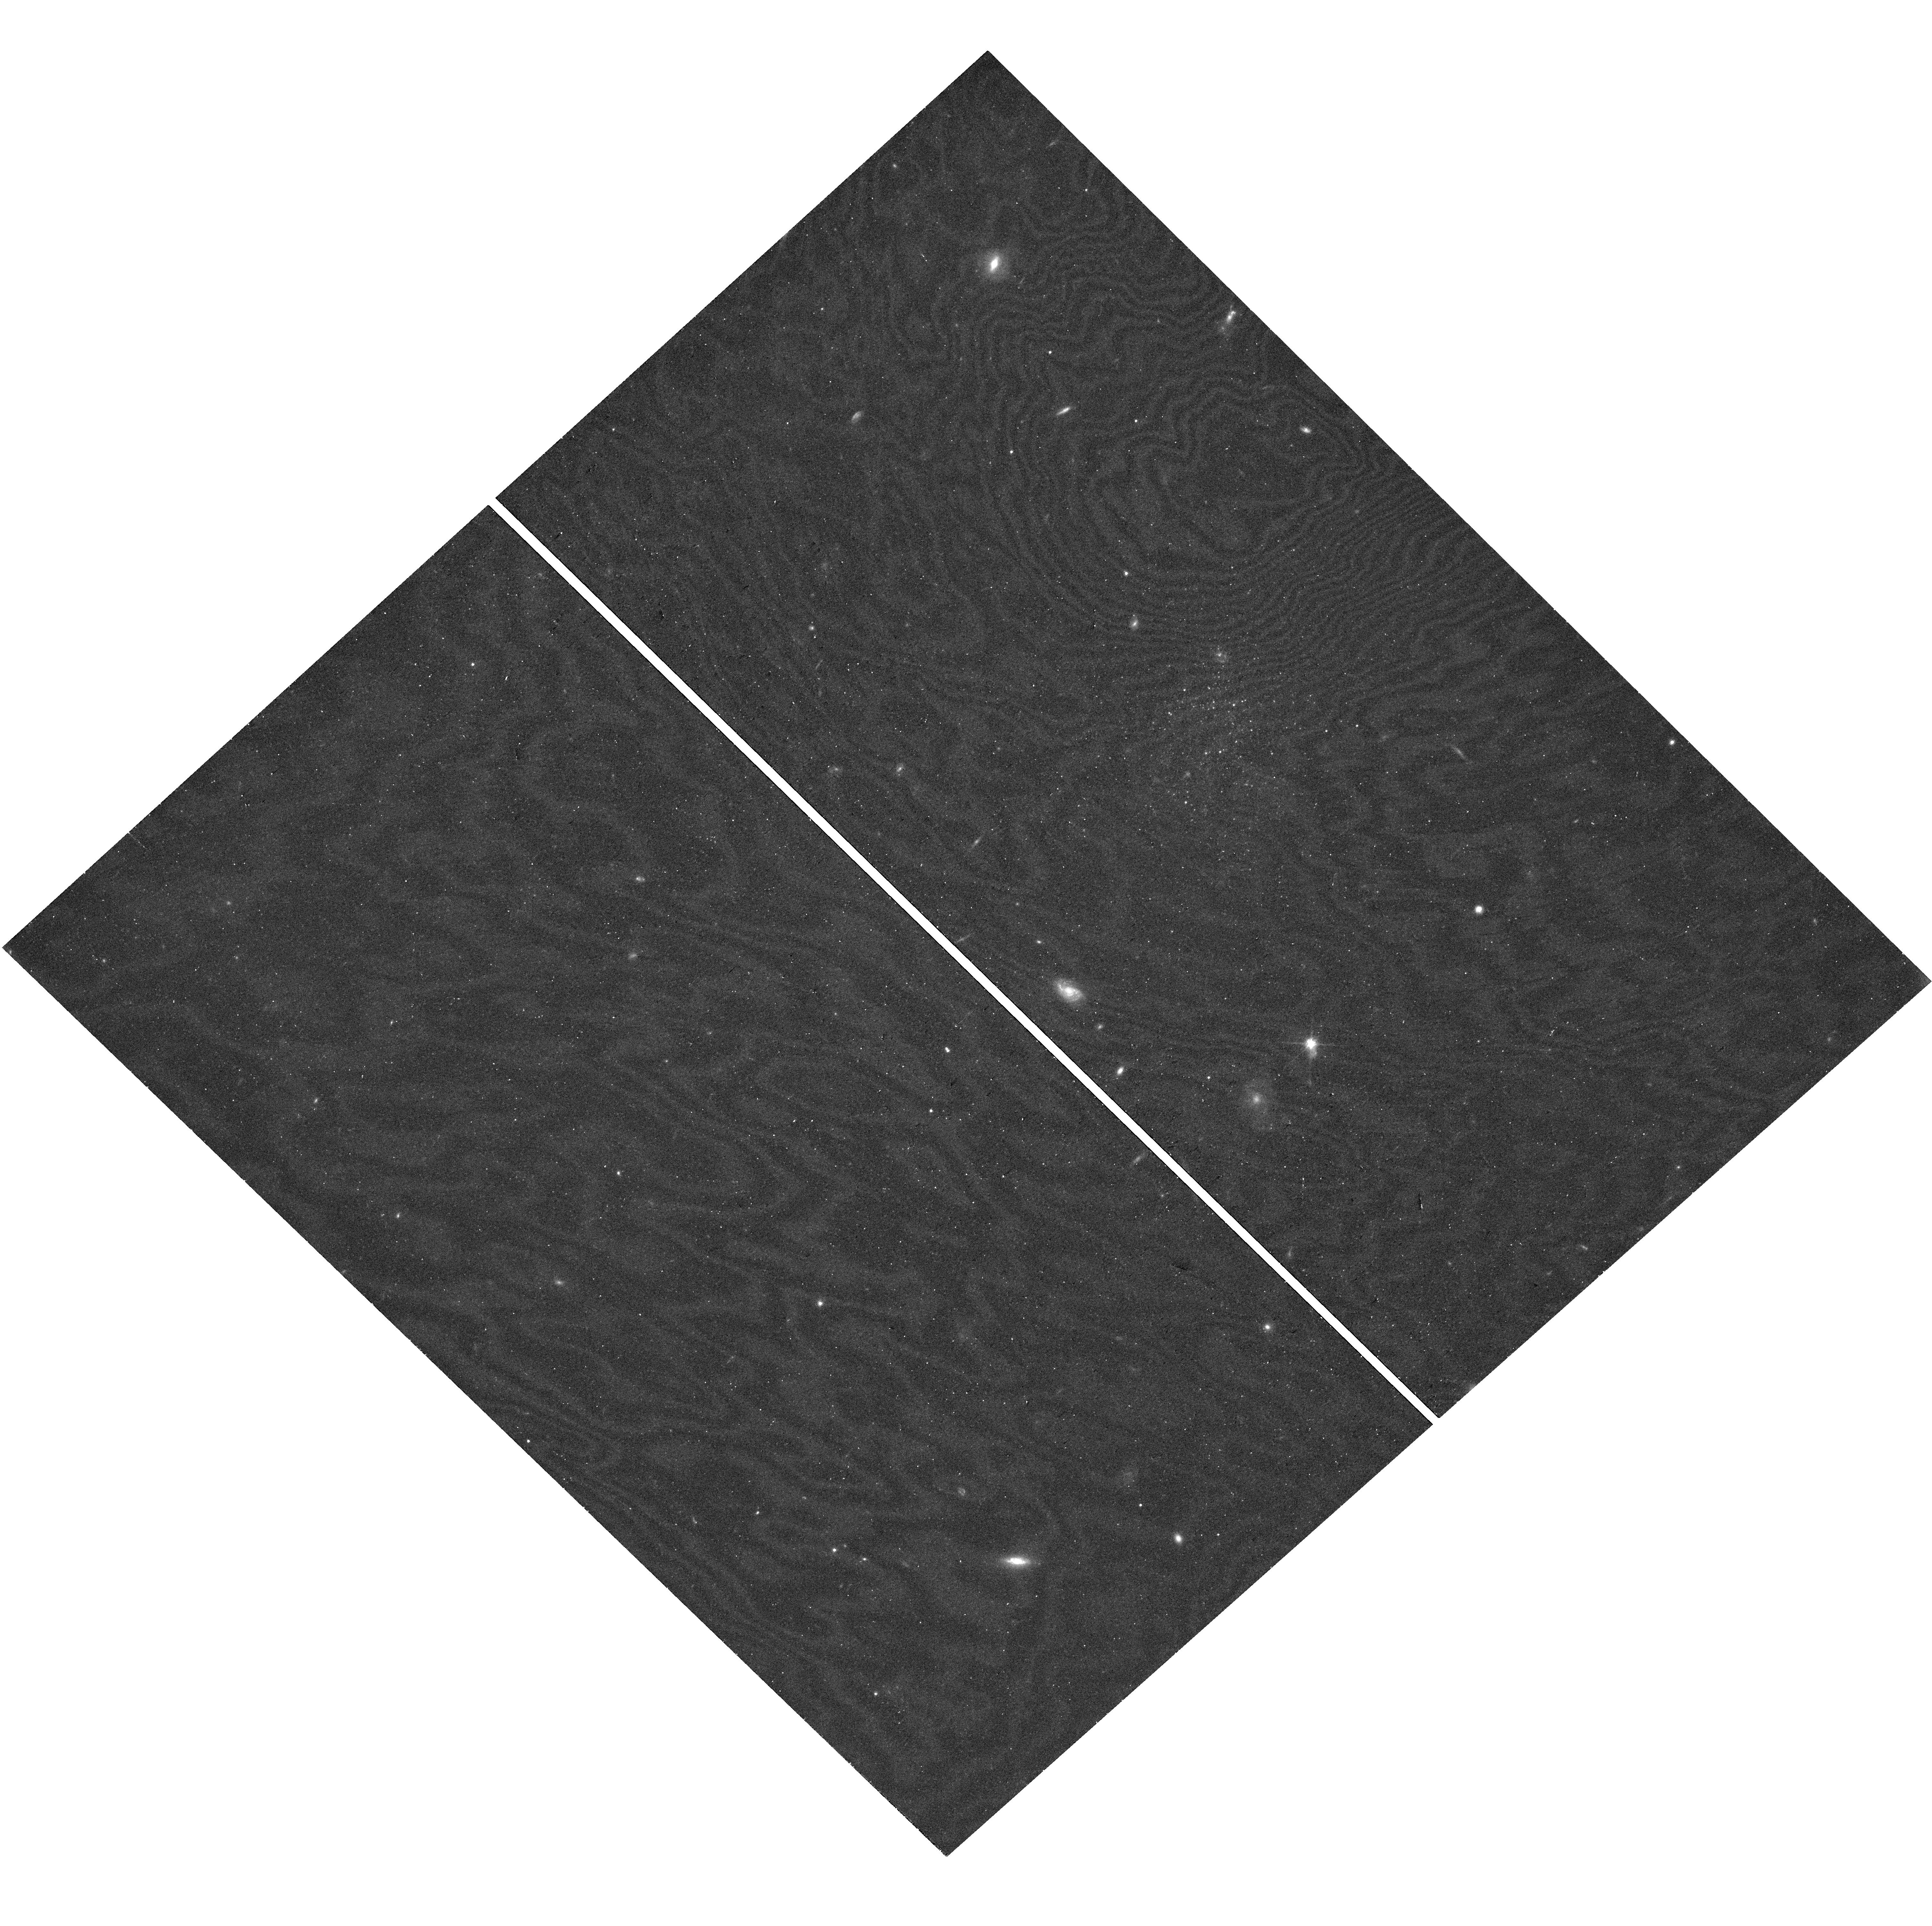
Target: SMDG1333
Instrument: WFC3/UVIS
Filter: F814W
Exposure: 19 min
Observation ID: hst_17891_02_wfc3_uvis_f814w_ifj802

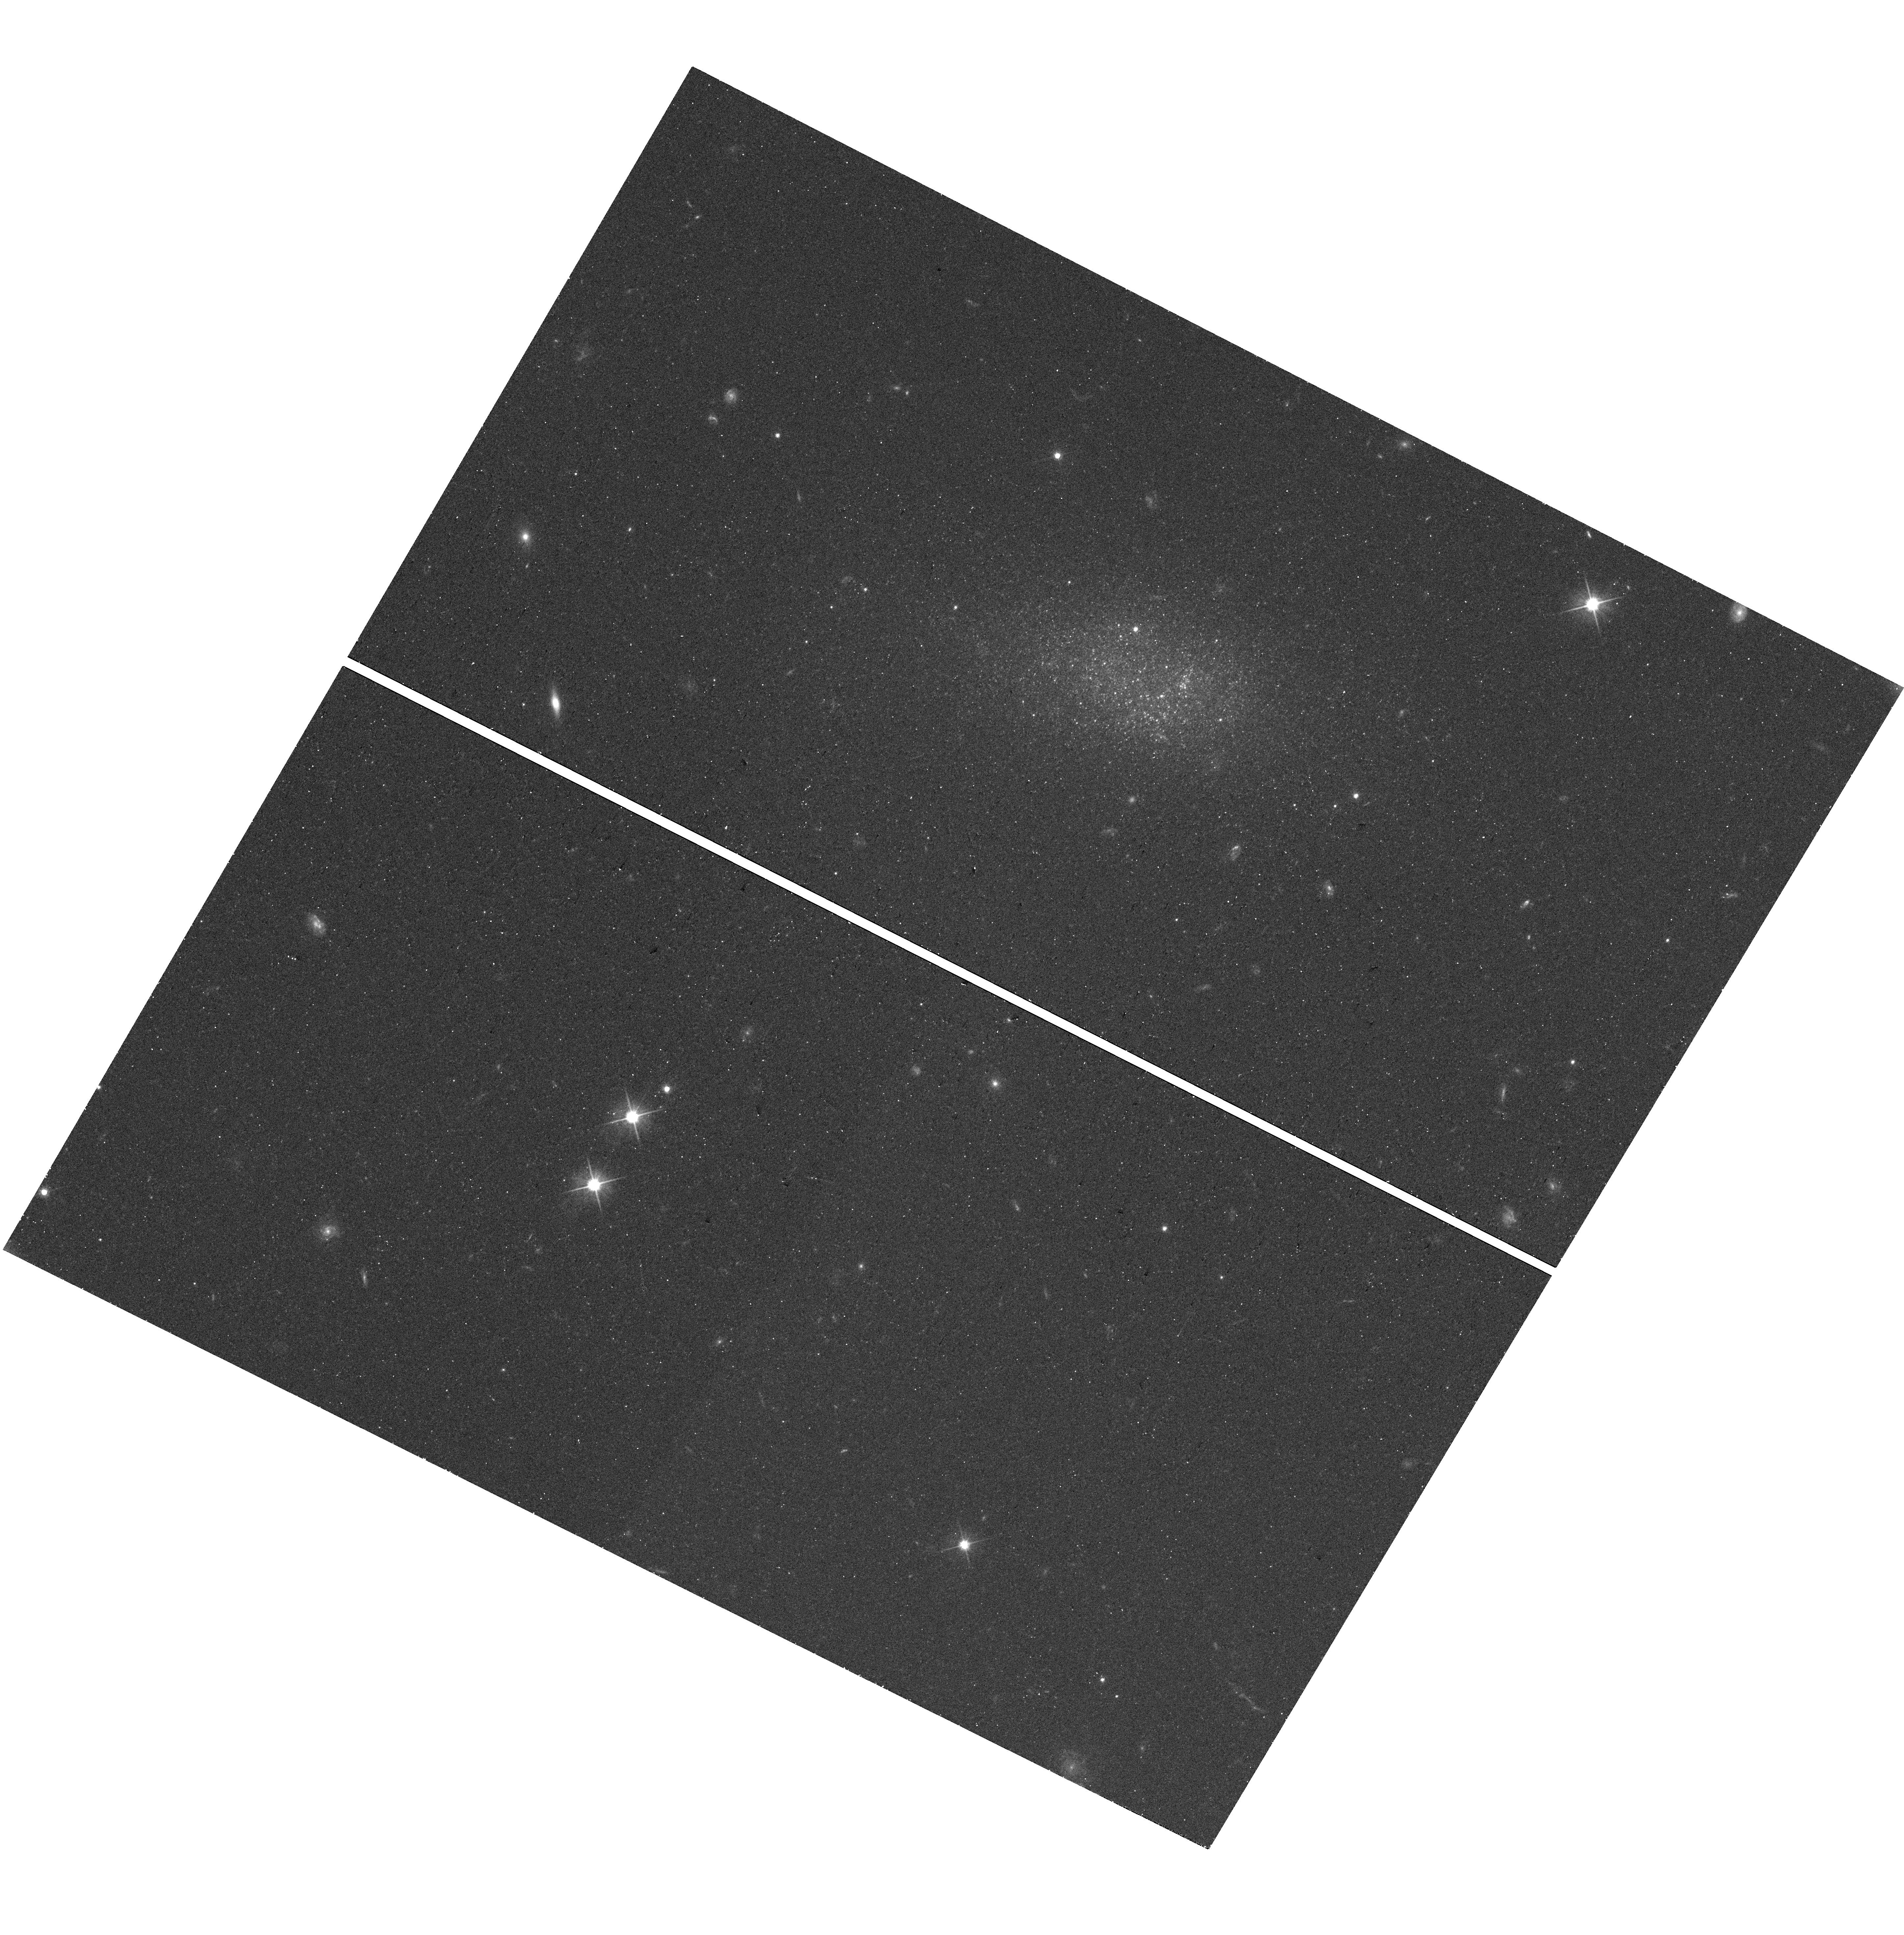
Target: SMDG1309
Instrument: WFC3/UVIS
Filter: F606W
Exposure: 19 min
Observation ID: hst_17891_01_wfc3_uvis_f606w_ifj801

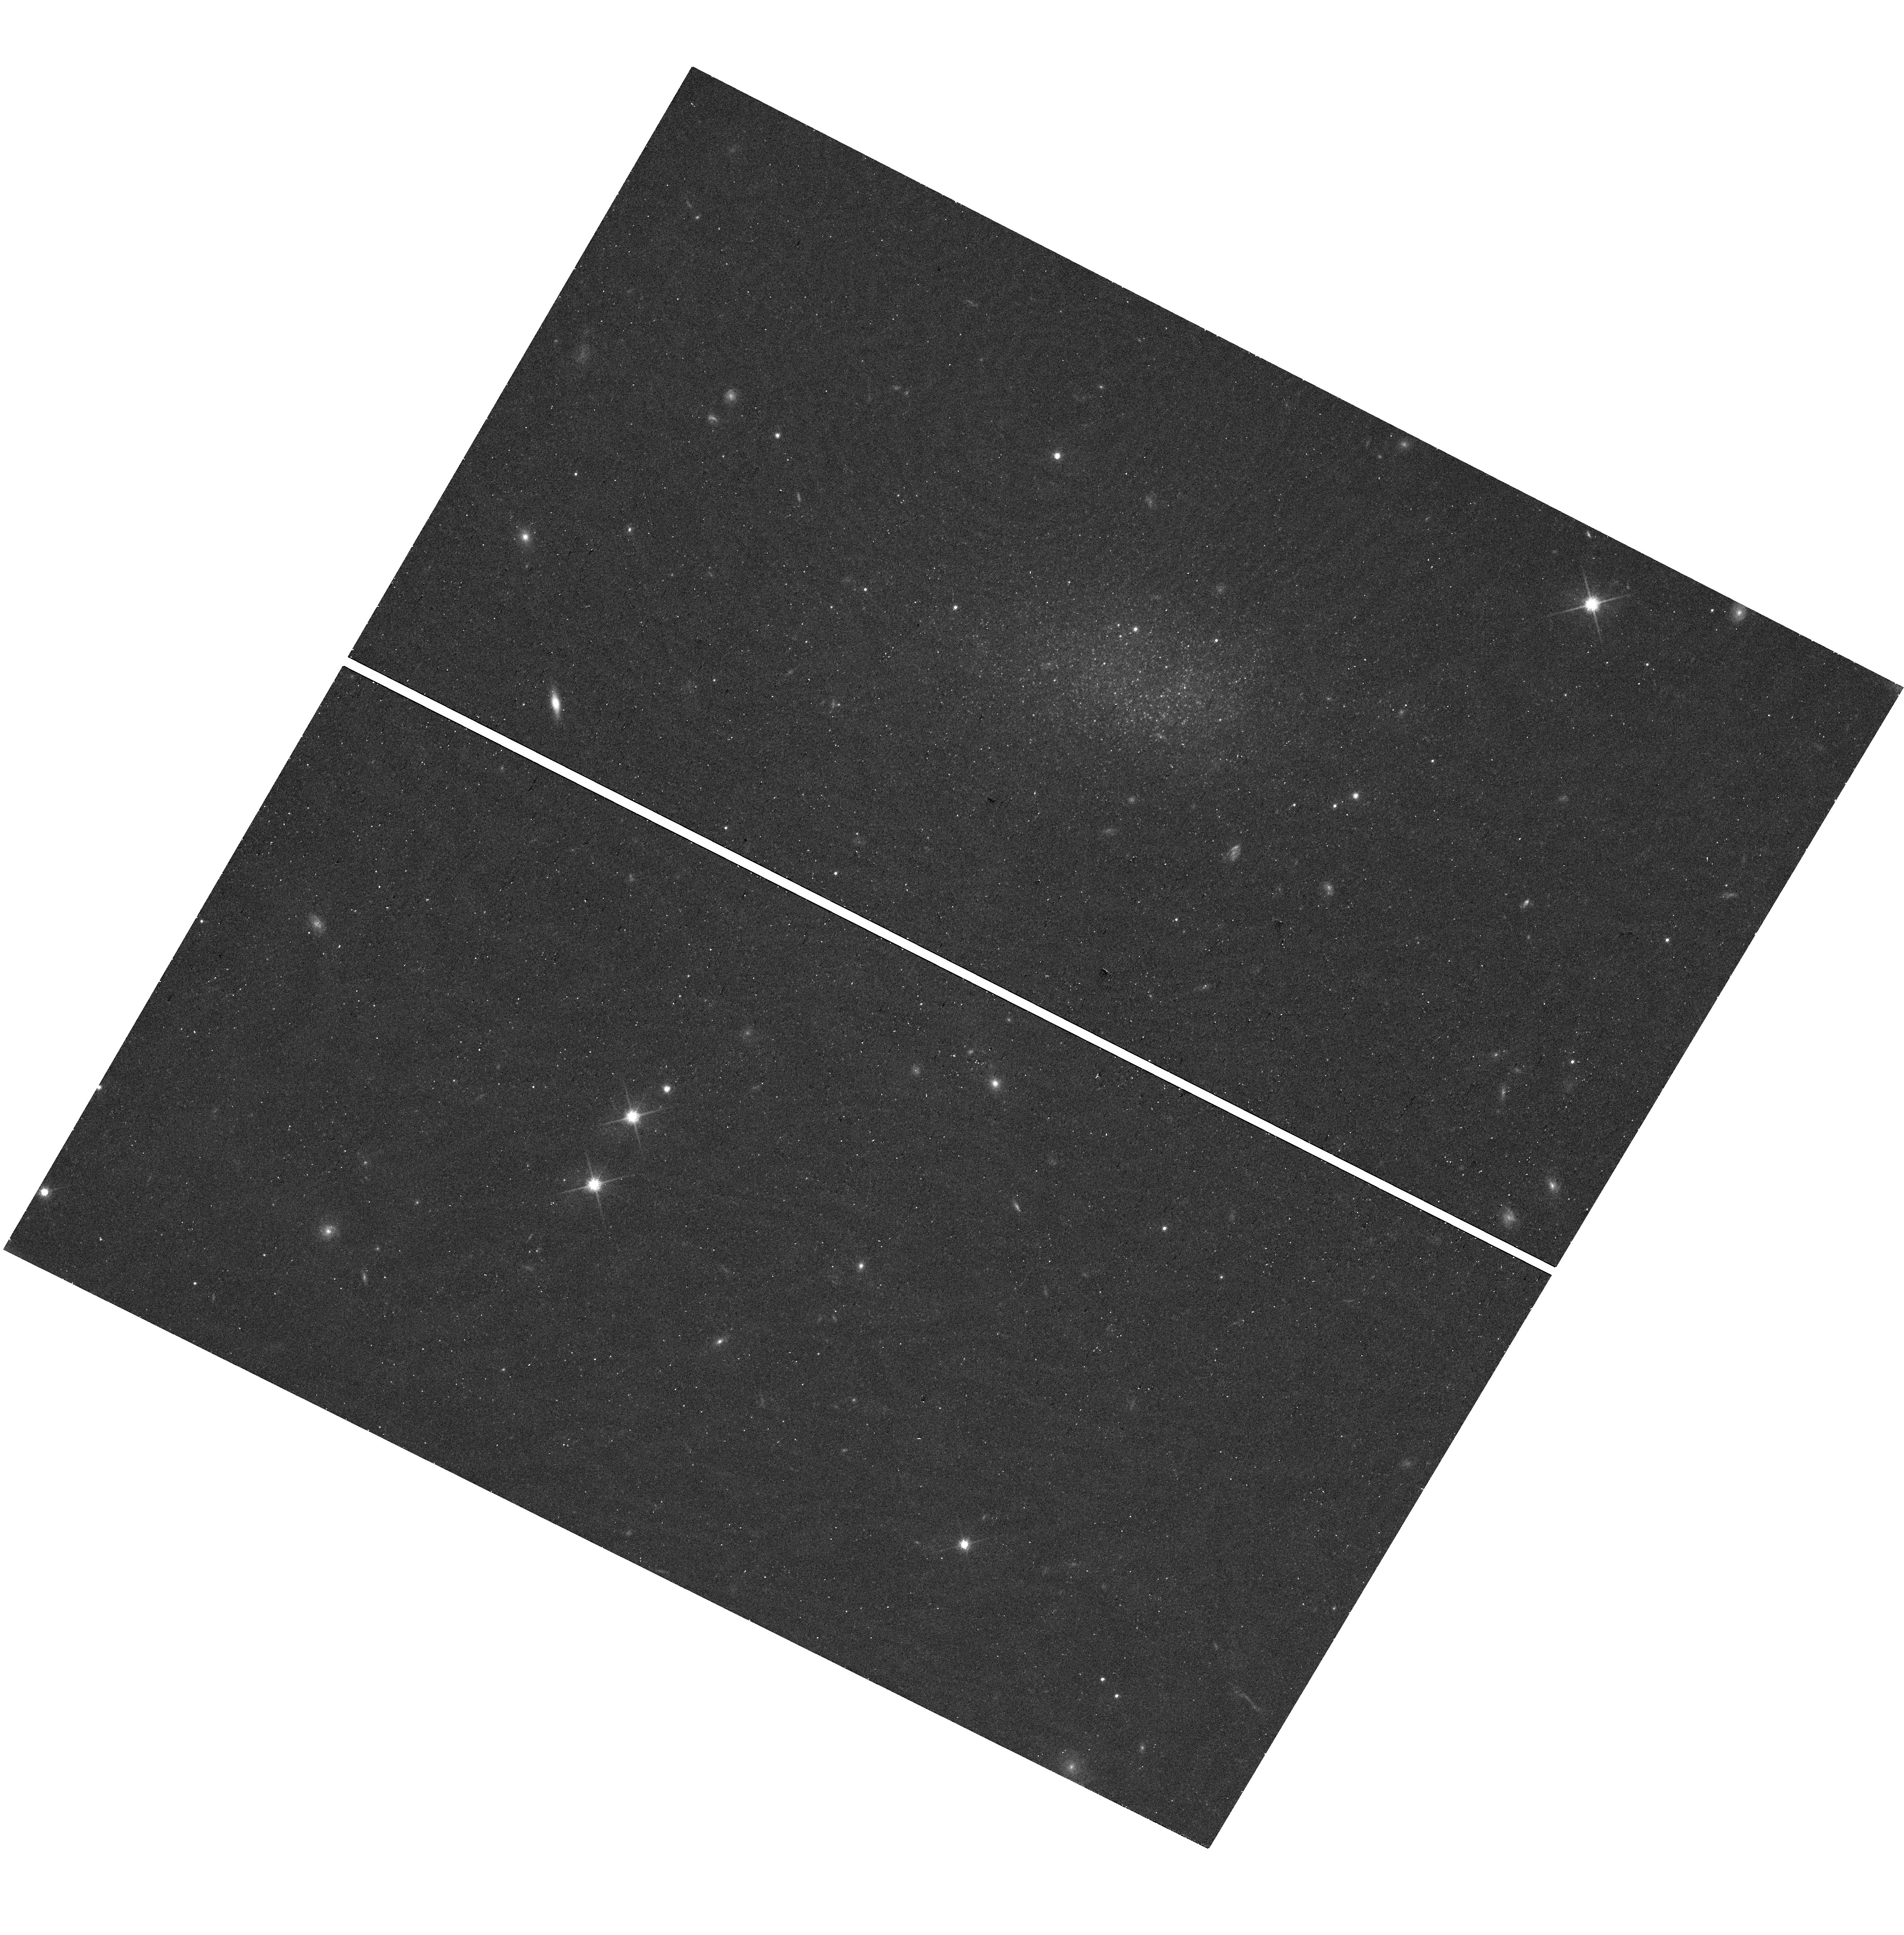
Target: SMDG1309
Instrument: WFC3/UVIS
Filter: F814W
Exposure: 19 min
Observation ID: hst_17891_01_wfc3_uvis_f814w_ifj801

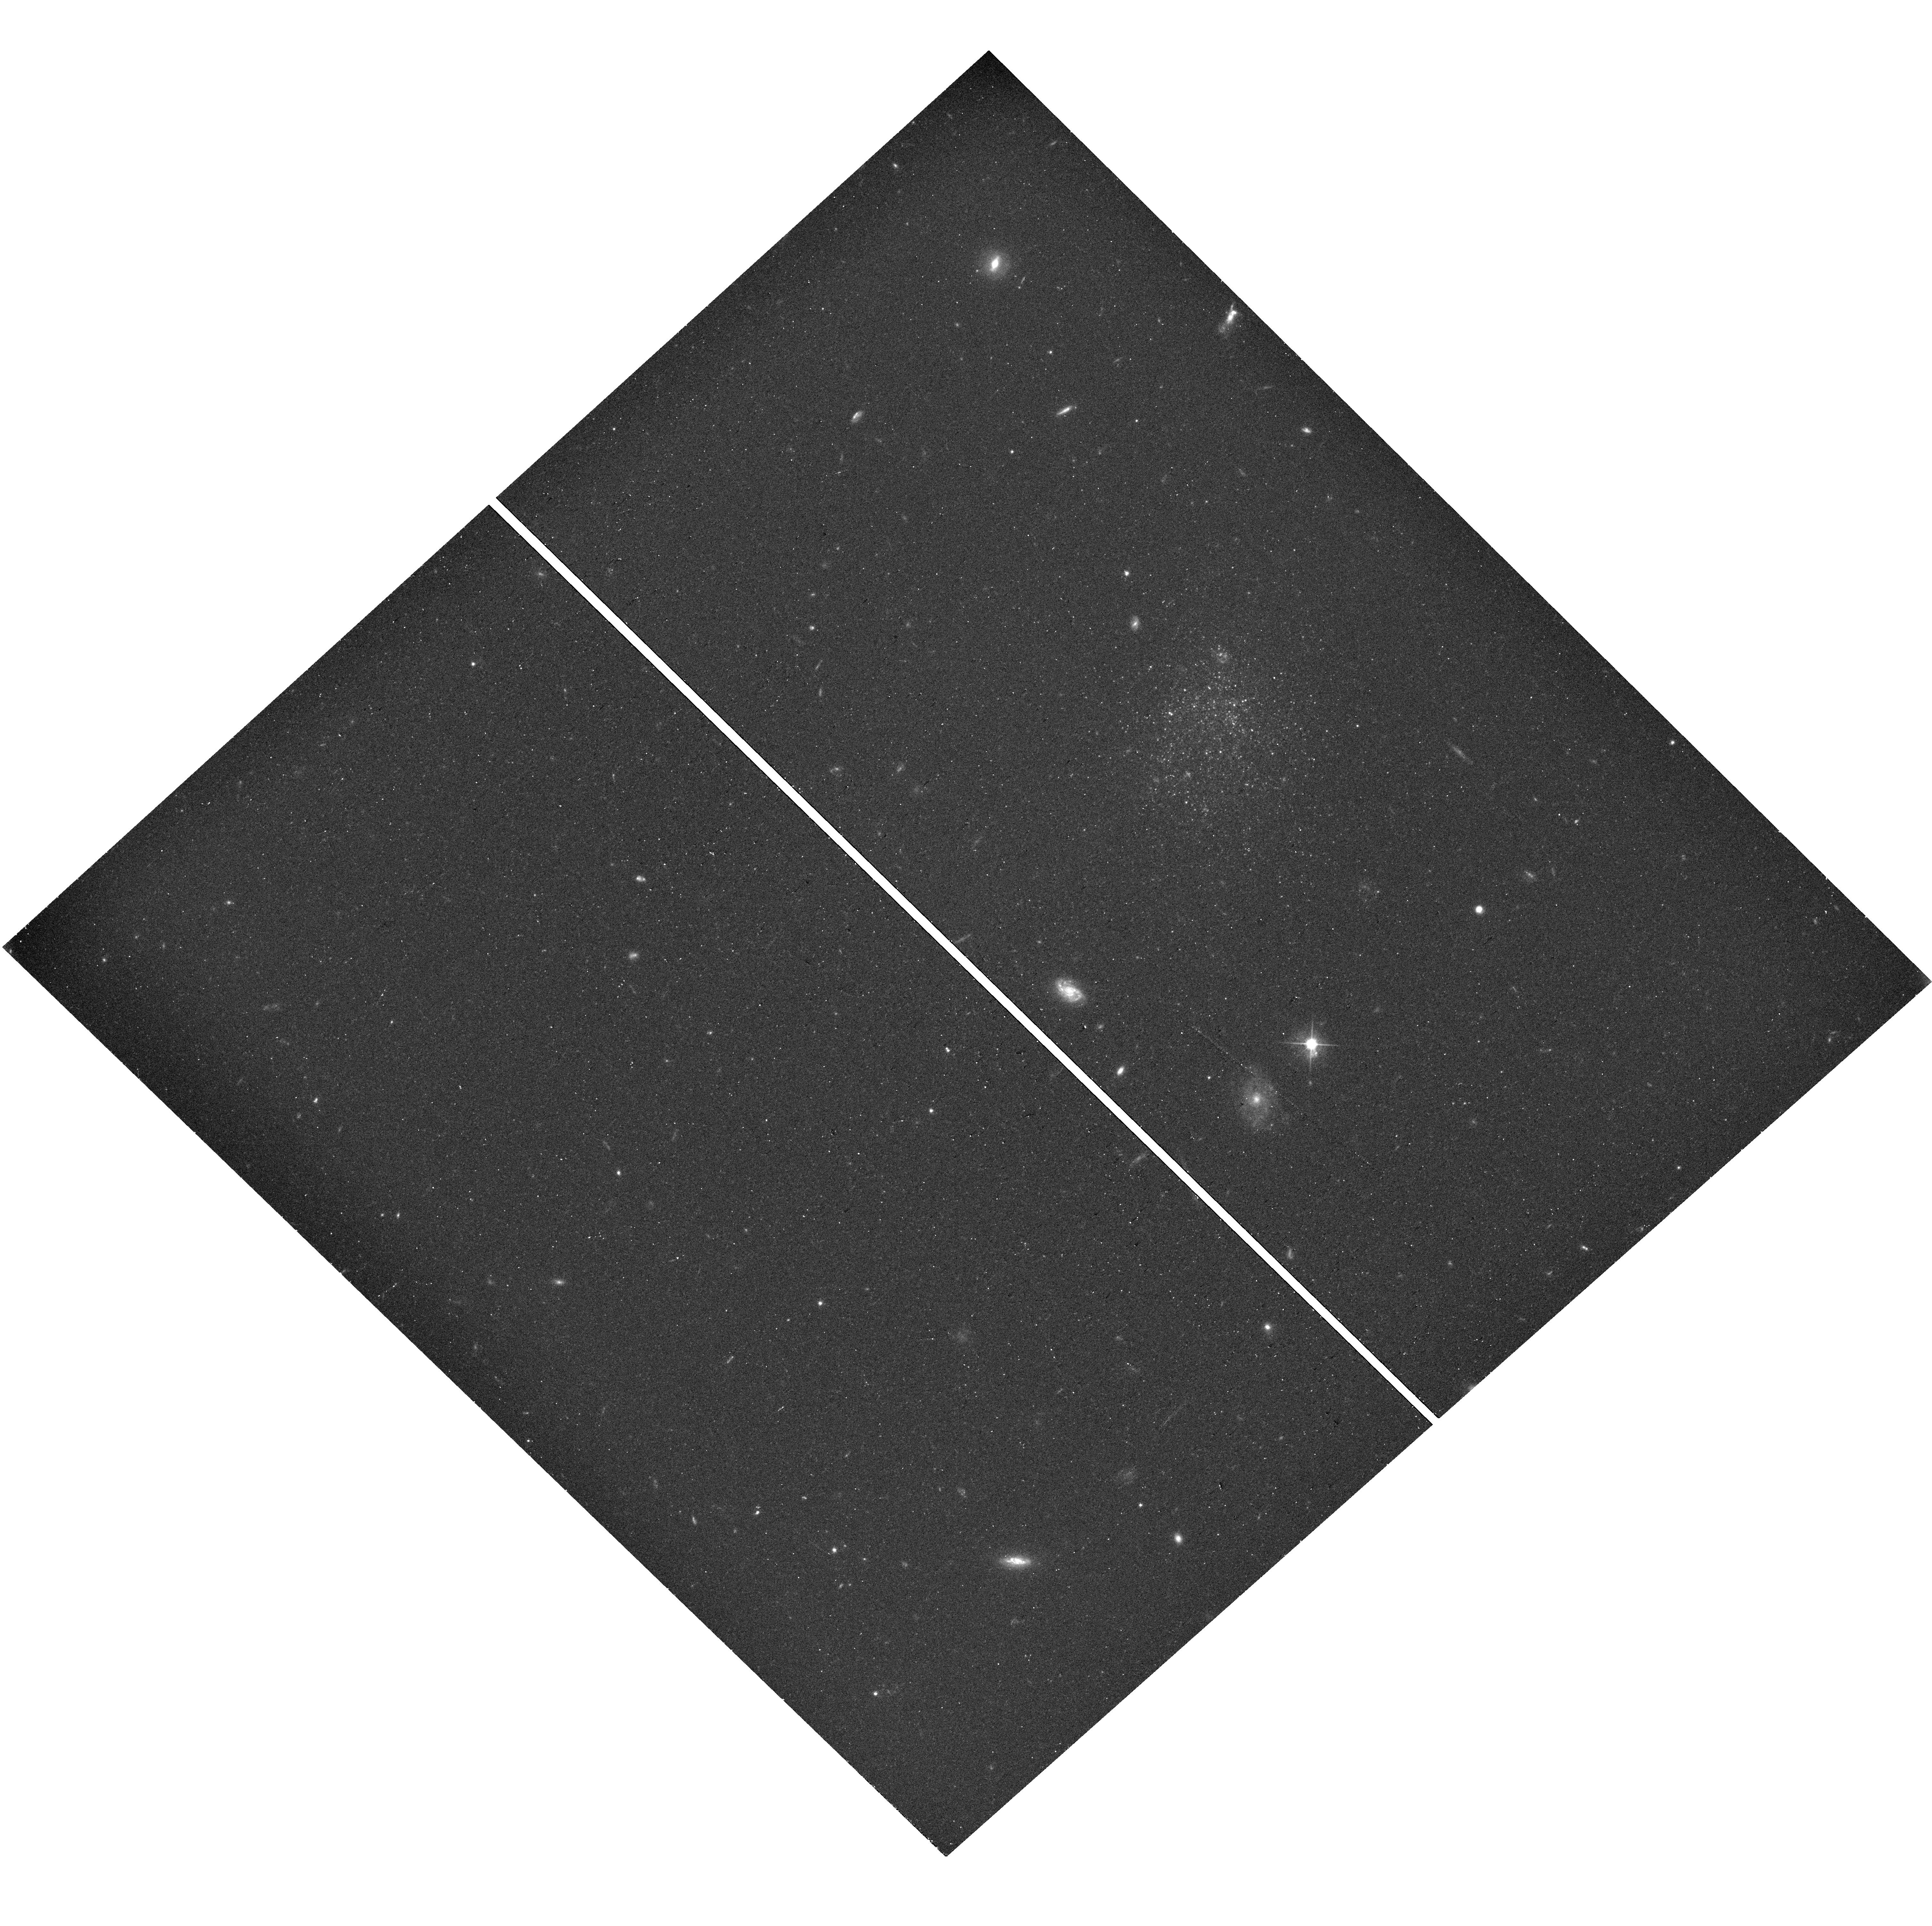
Target: SMDG1333
Instrument: WFC3/UVIS
Filter: F606W
Exposure: 19 min
Observation ID: hst_17891_02_wfc3_uvis_f606w_ifj802

Low-mass Dwarf Galaxies: Dark Matter & Reionization at the Edge (PI: Sand, David J.)

We request 2x3.25=6.5h of VLA D-configuration time in order to detect and map HI emission in the direction of two newly discovered Local Volume dwarf galaxies which display prominent UV and/or blue stellar emission. These dwarf galaxies were identified with a convolutional neural network approach which has already yielded two of the lowest mass, isolated dwarf galaxies known to date and we will double the sample with this proposal. The VLA data will be used to measure the HI content and velocity gradients for initial kinematic modeling. We will also identify HI-optical offsets or signs of gas accretion, both of which are expected for low-mass systems which have been strongly effected by reionization or internal feedback. In addition, we request 1+1=2 orbits of HST/WFC3 (F606W+F814W) in order to measure a tip of the red giant branch distance (essential for deriving physical quantities) and star formation history of each system. Combined HI+optical data are required to understand the nearly unexplored effects of reionization and supernova/star formation feedback in the smallest dark matter halos.